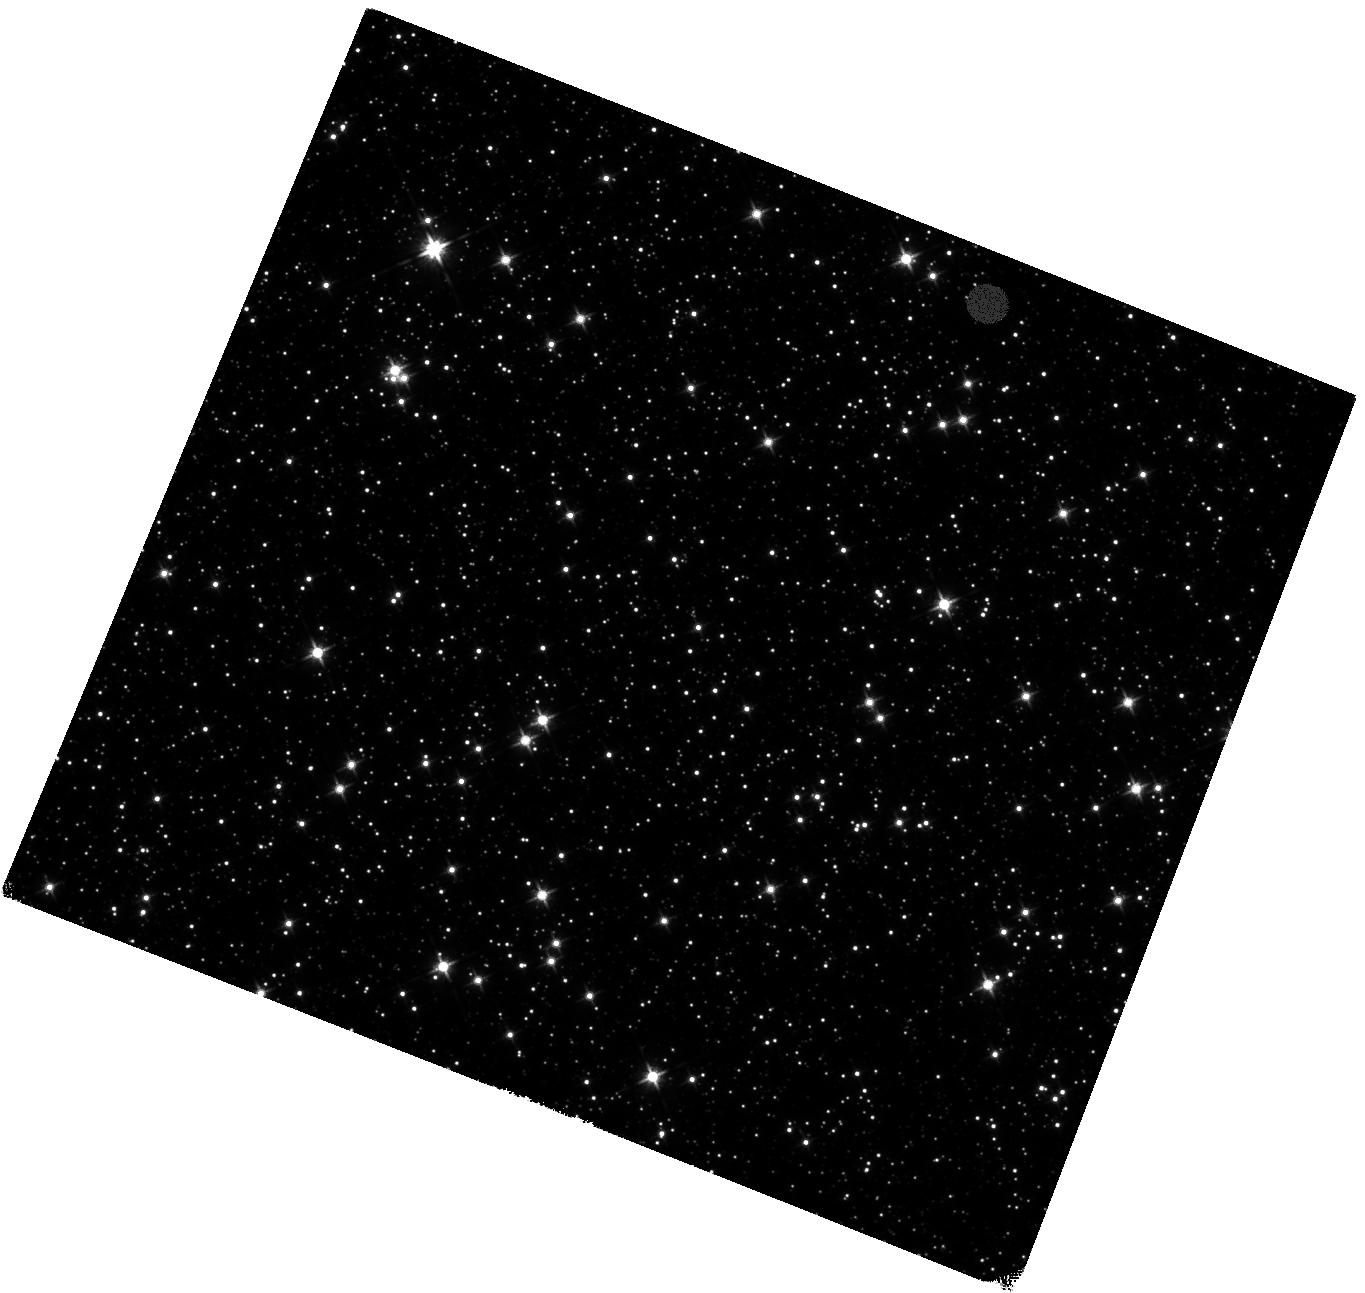
Target: SGR1935+2154
Instrument: WFC3/IR
Filter: F125W
Exposure: 40 min
Observation ID: hst_16883_01_wfc3_ir_f125w_iesb01

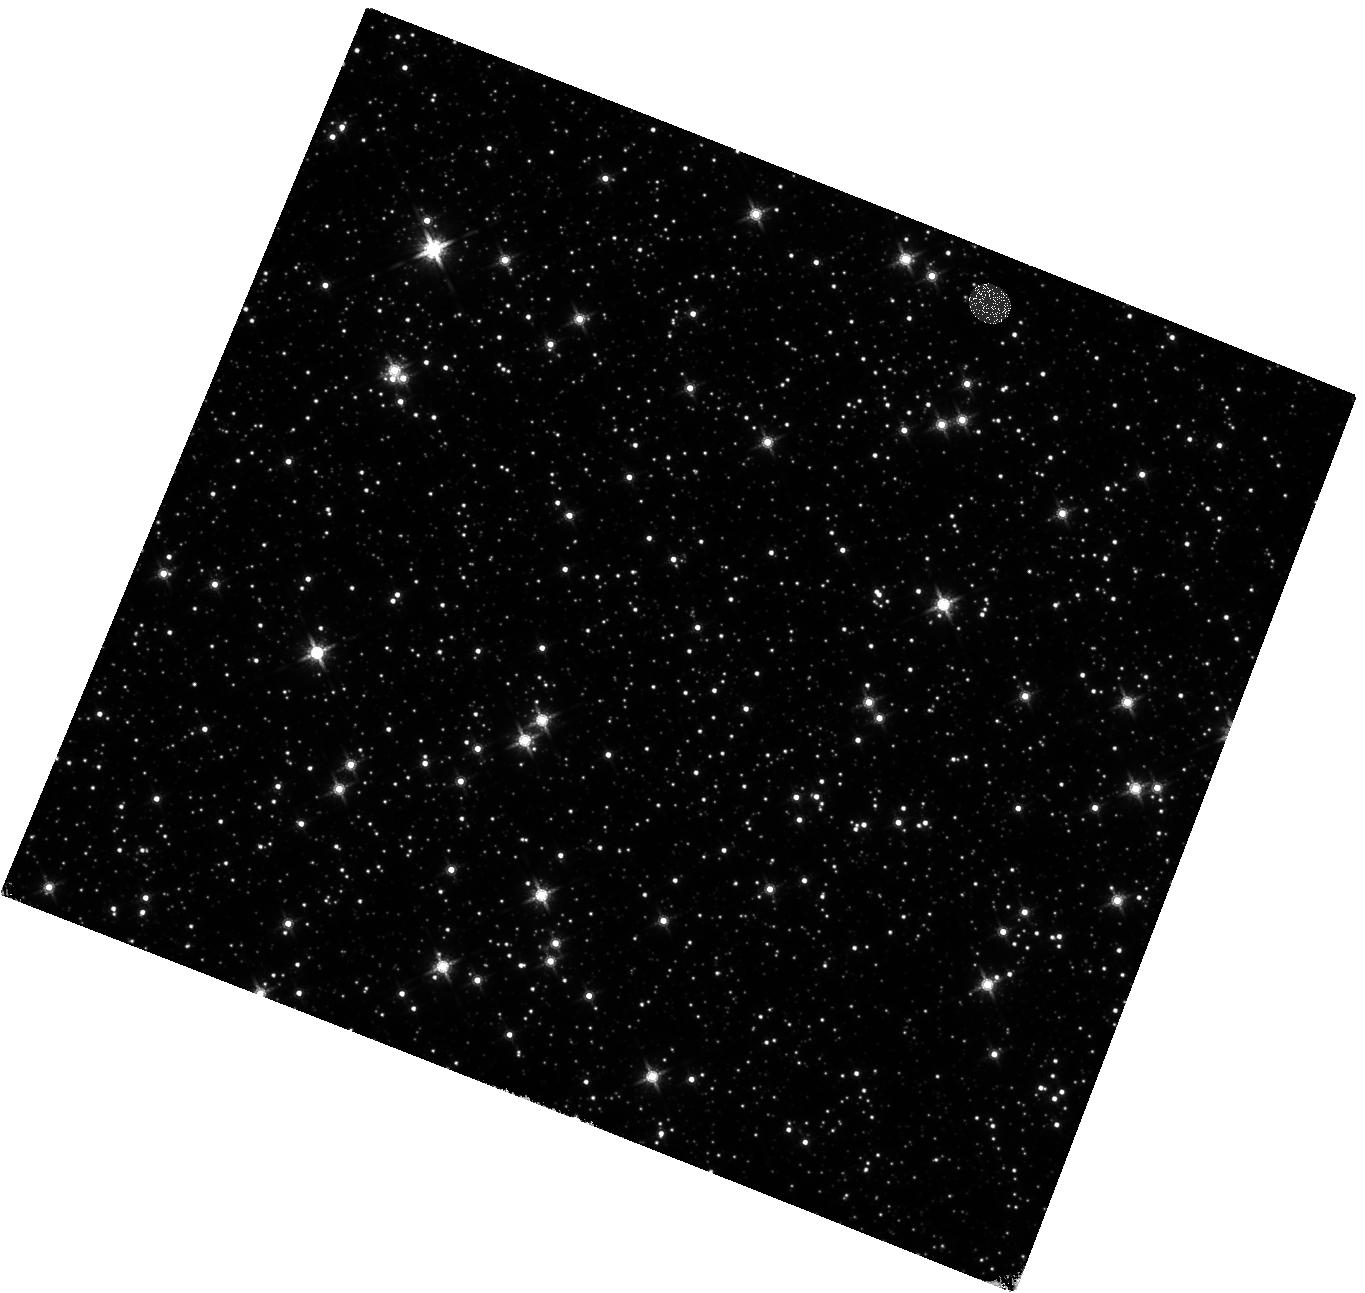
Target: SGR1935+2154
Instrument: WFC3/IR
Filter: F160W
Exposure: 40 min
Observation ID: hst_16883_02_wfc3_ir_f160w_iesb02

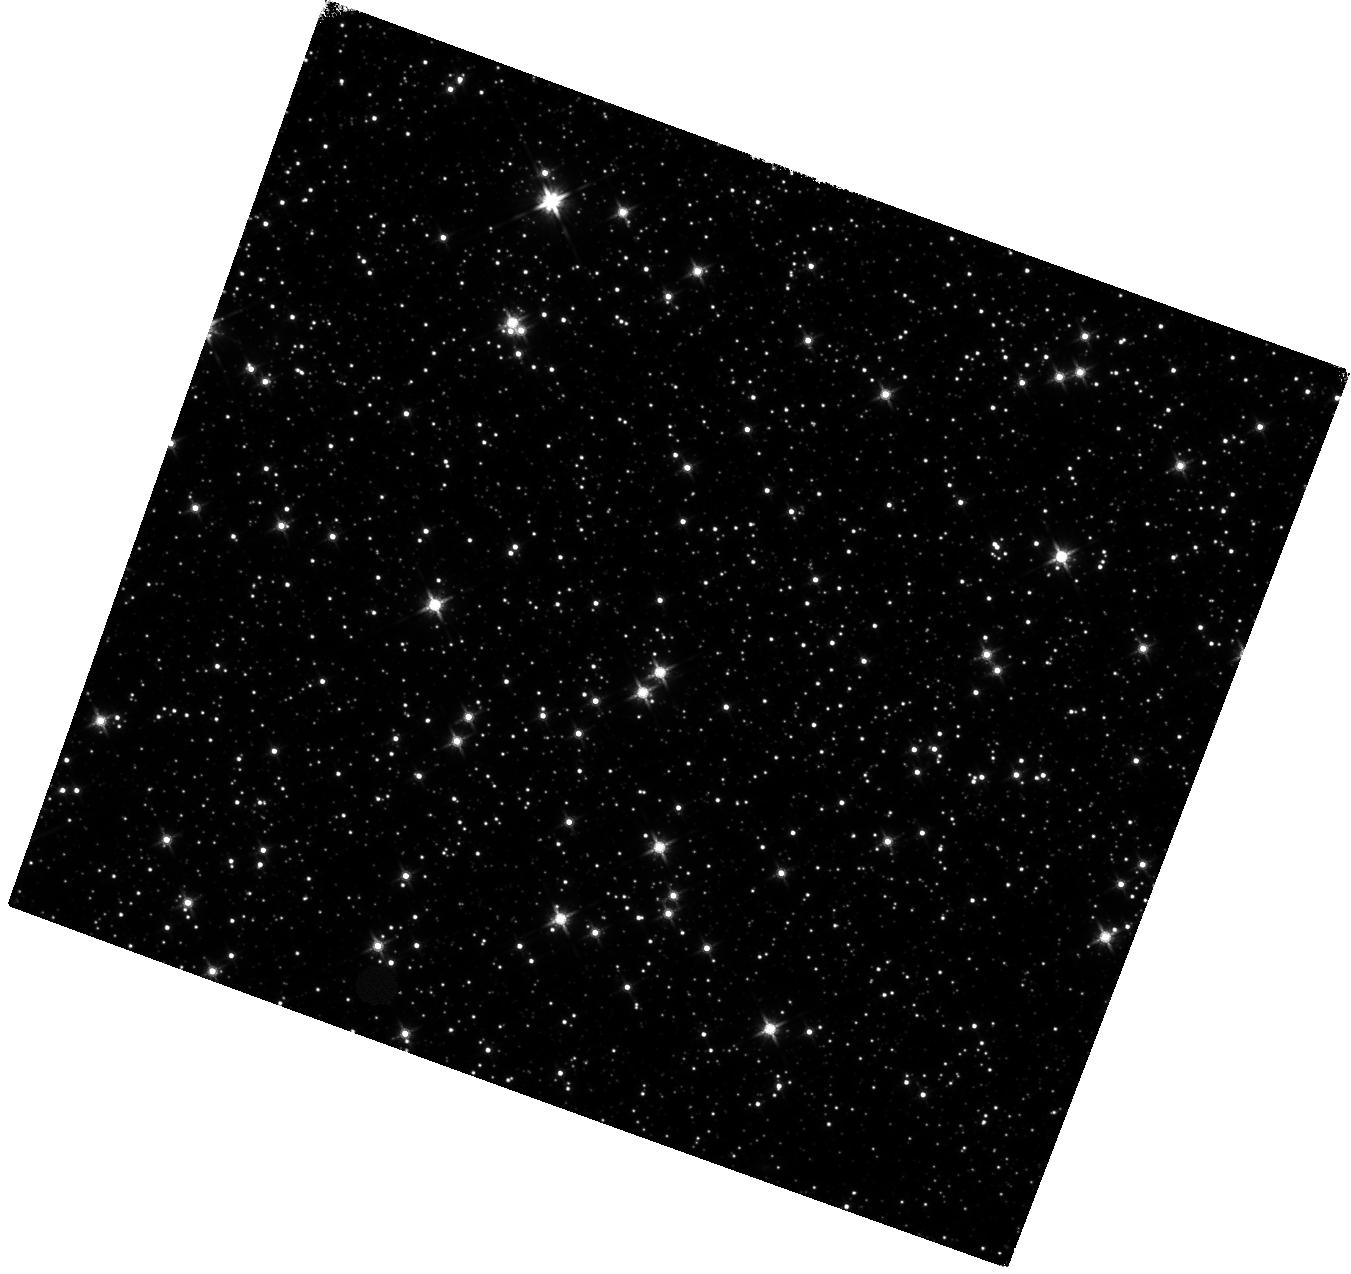
Target: SGR1935+2154
Instrument: WFC3/IR
Filter: F140W
Exposure: 40 min
Observation ID: hst_16883_06_wfc3_ir_f140w_iesb06

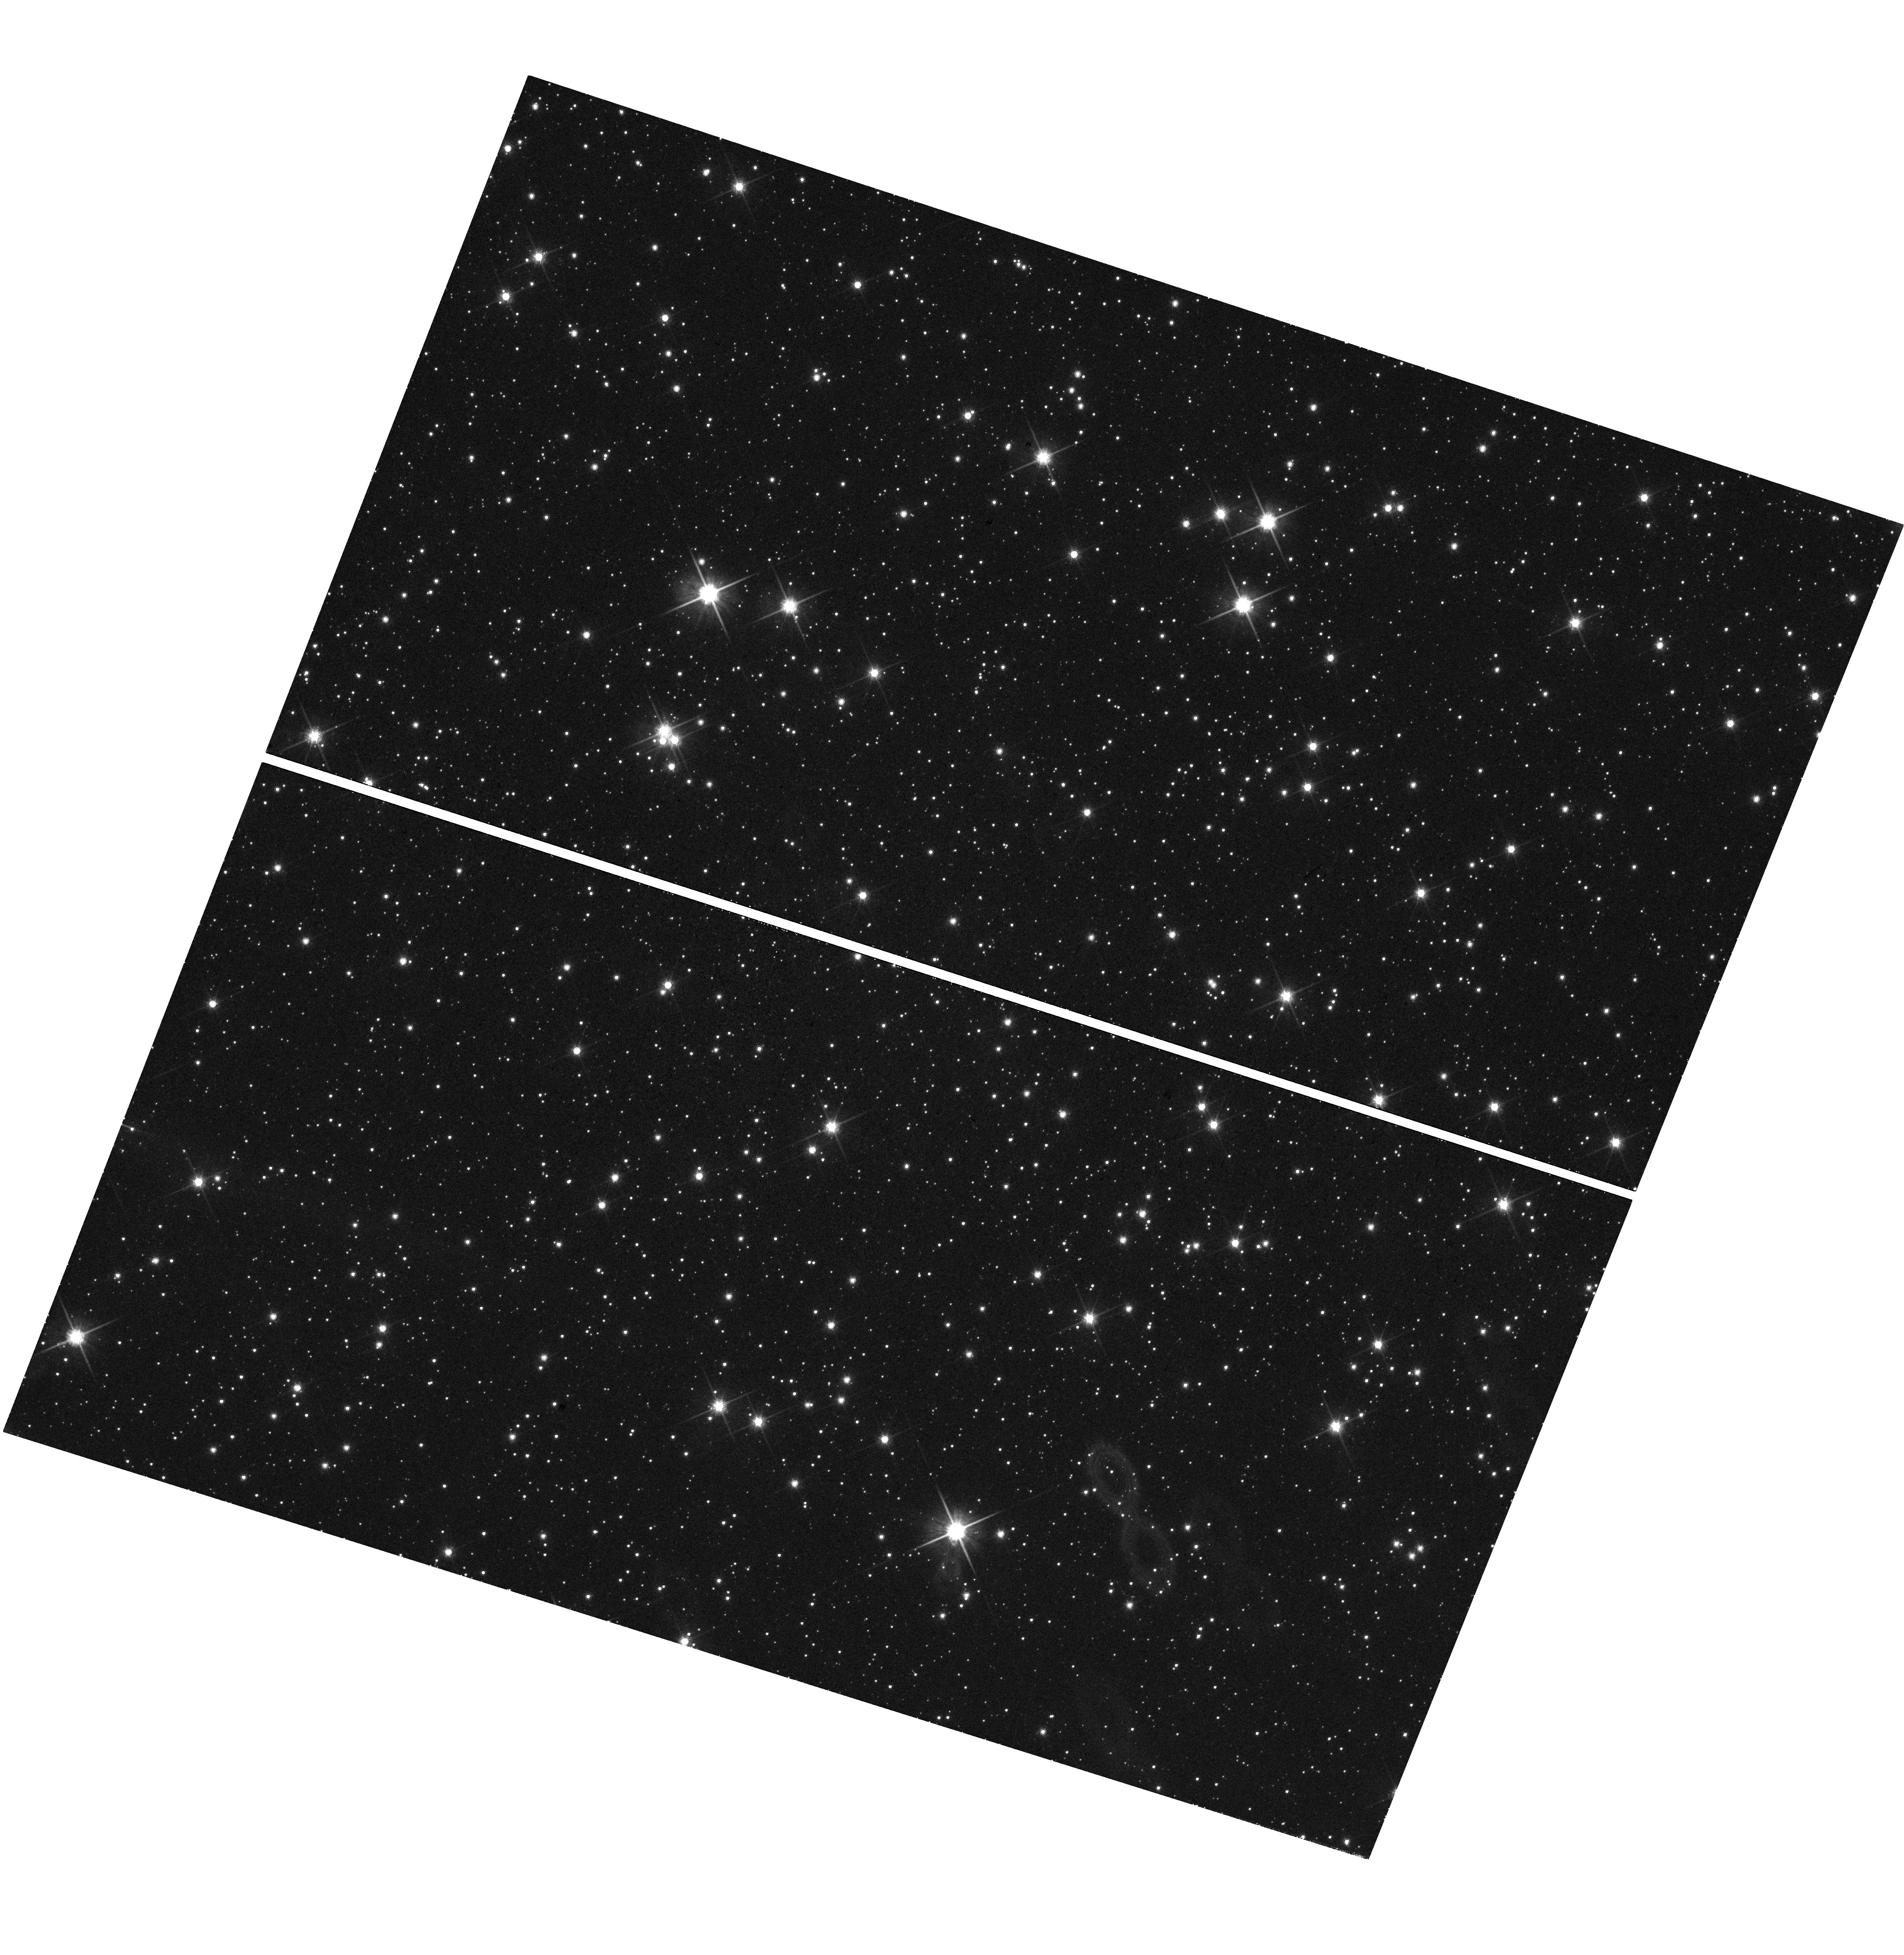
Target: SGR1935+2154
Instrument: WFC3/UVIS
Filter: F814W
Exposure: 38 min
Observation ID: hst_16883_01_wfc3_uvis_f814w_iesb01

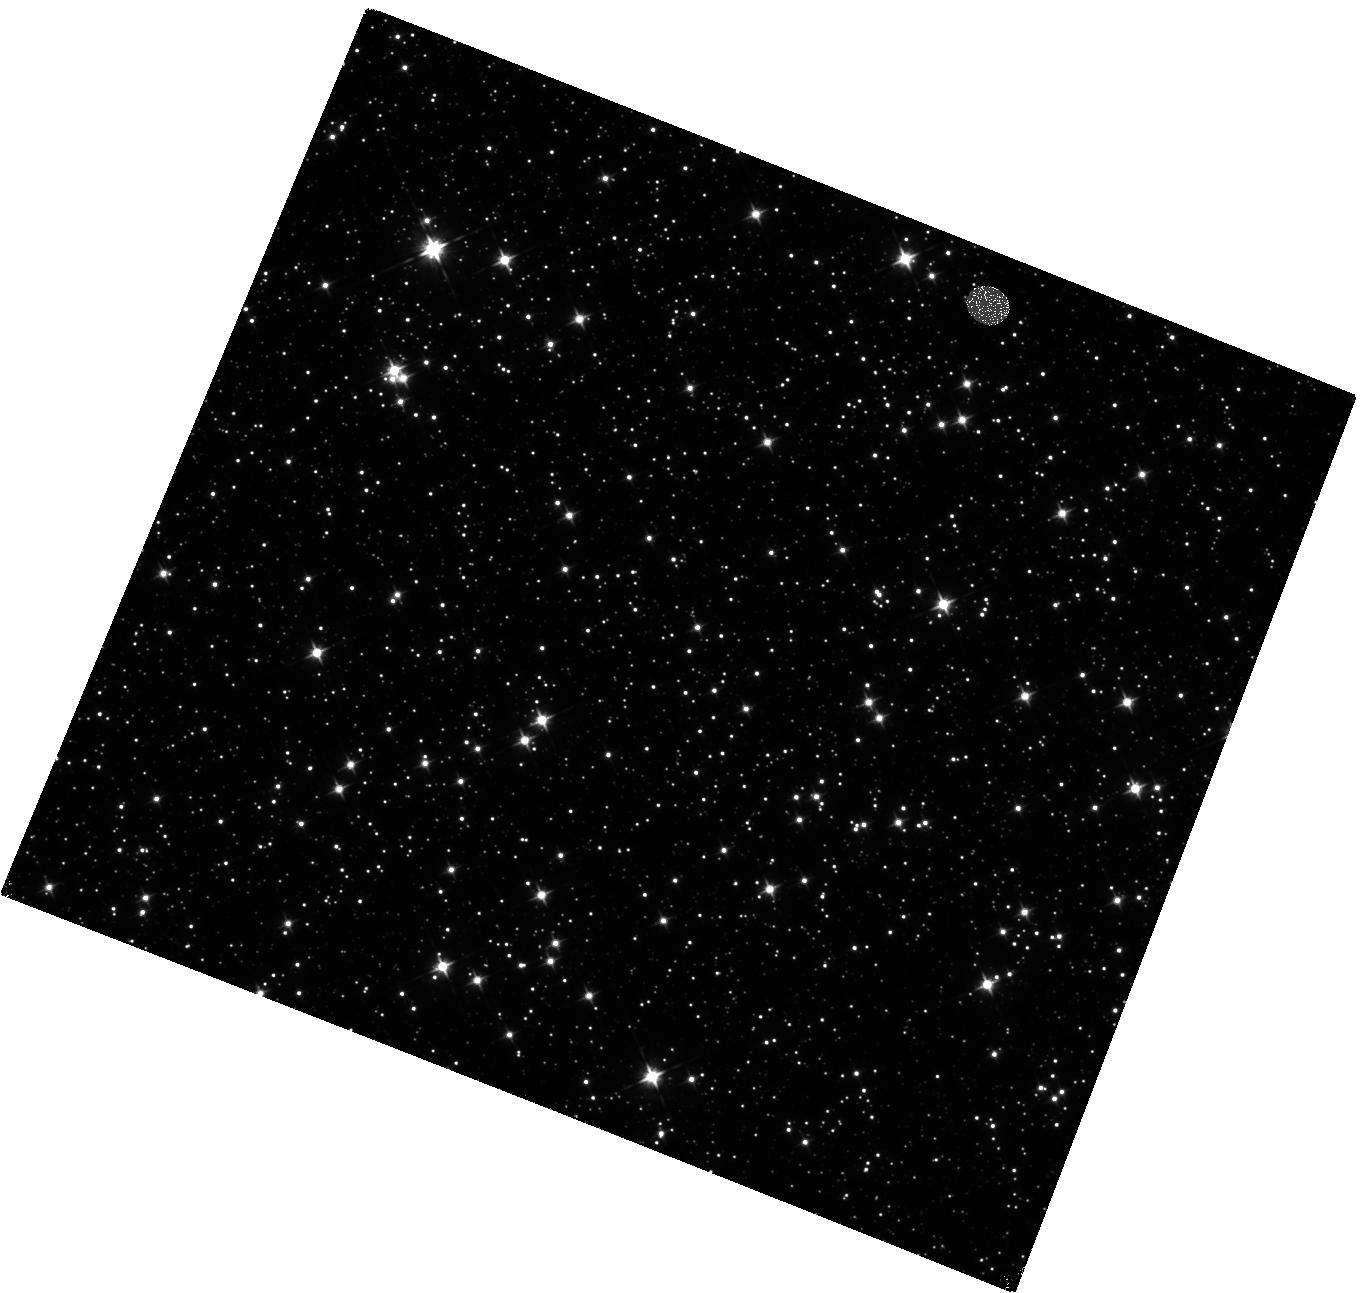
Target: SGR1935+2154
Instrument: WFC3/IR
Filter: F105W
Exposure: 40 min
Observation ID: hst_16883_02_wfc3_ir_f105w_iesb02

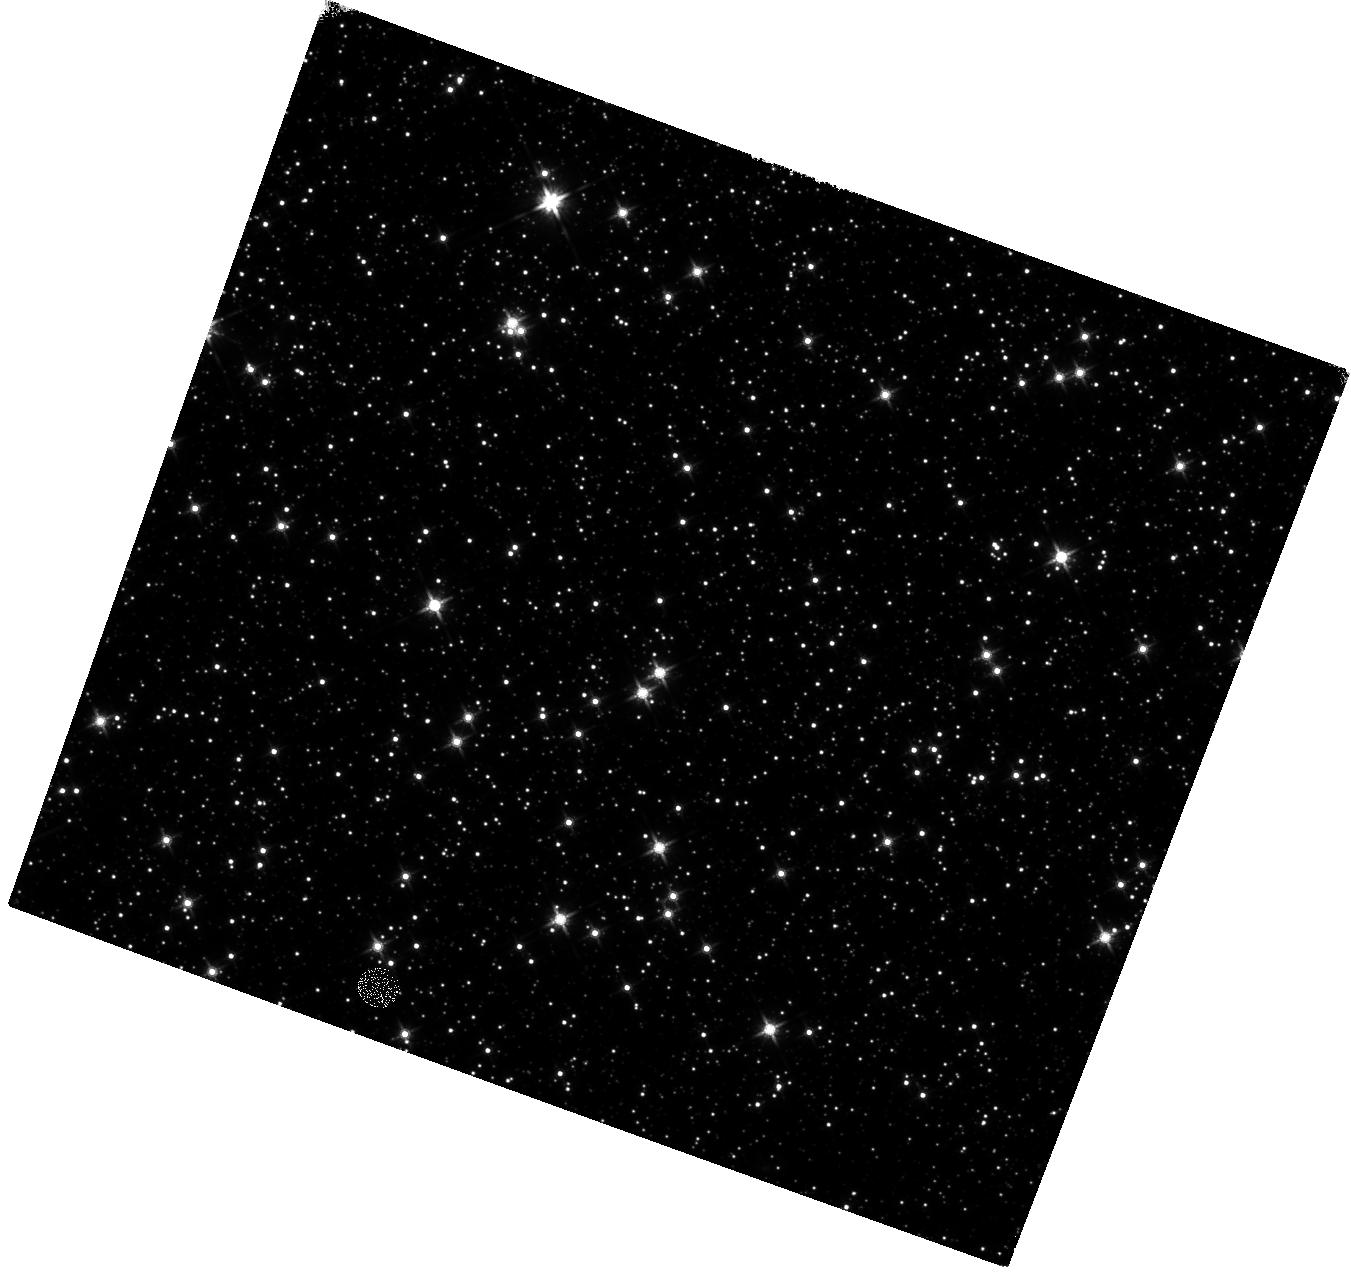
Target: SGR1935+2154
Instrument: WFC3/IR
Filter: F140W
Exposure: 40 min
Observation ID: hst_16883_05_wfc3_ir_f140w_iesb05

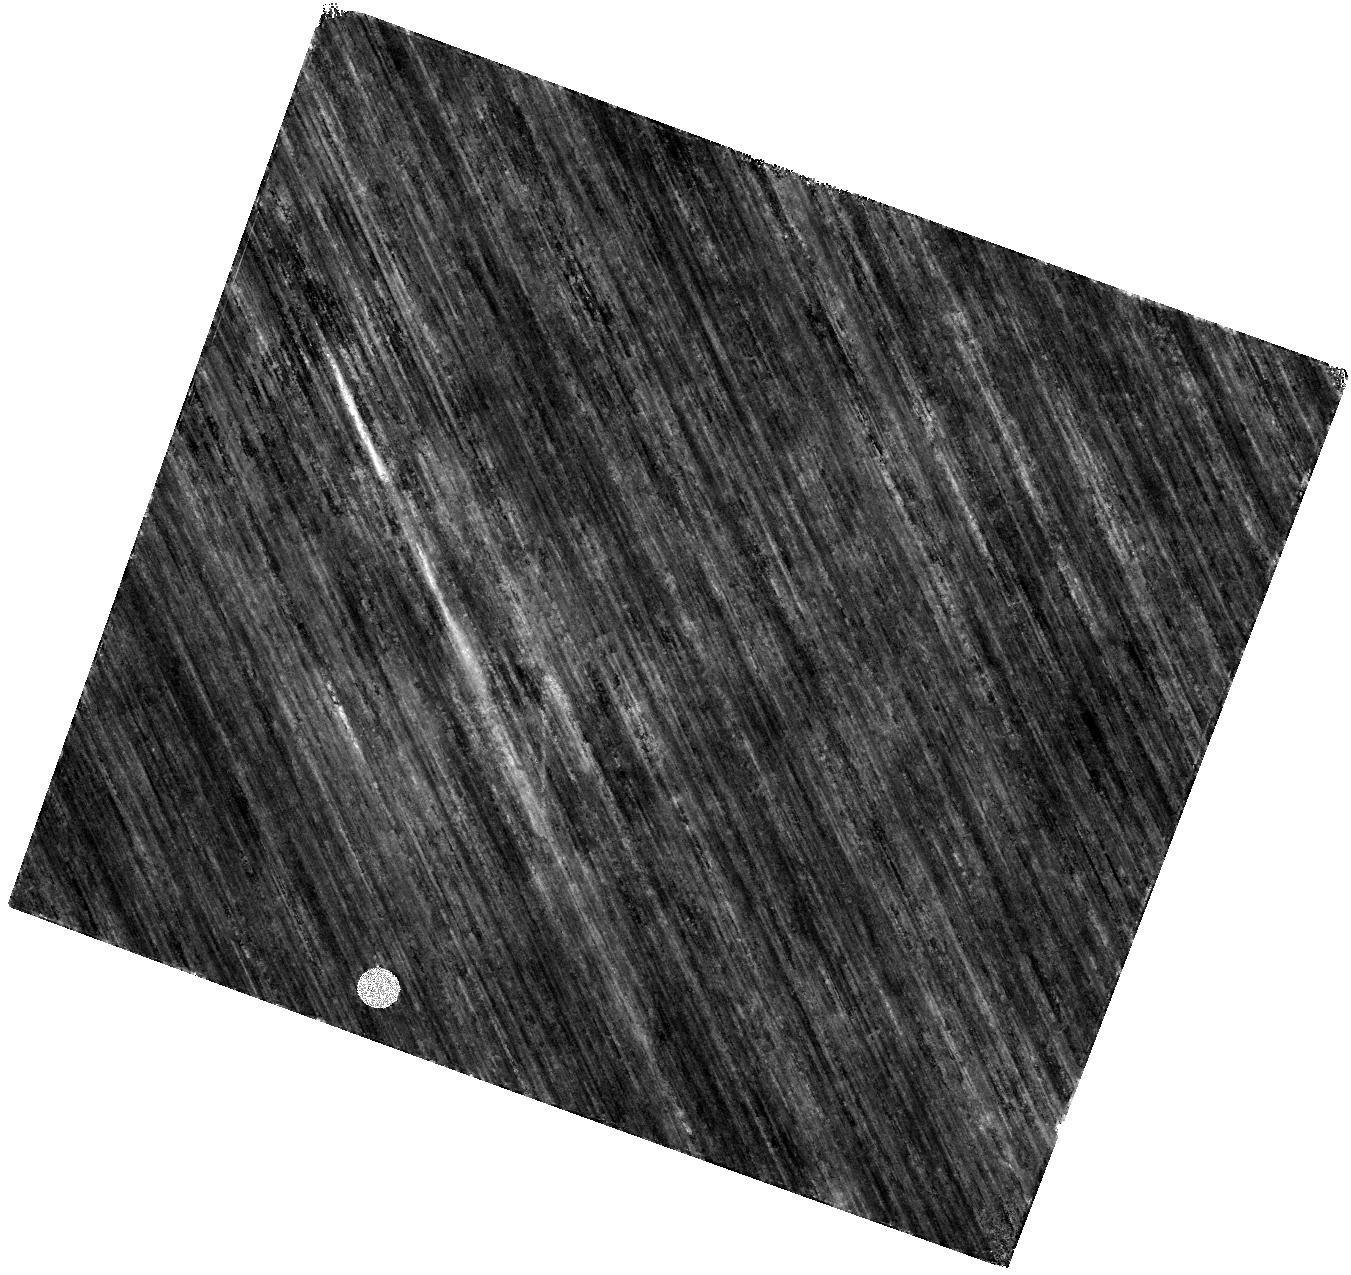
Target: SGR1935+2154
Instrument: WFC3/IR
Filter: F140W
Exposure: 40 min
Observation ID: hst_16883_04_wfc3_ir_f140w_iesb04

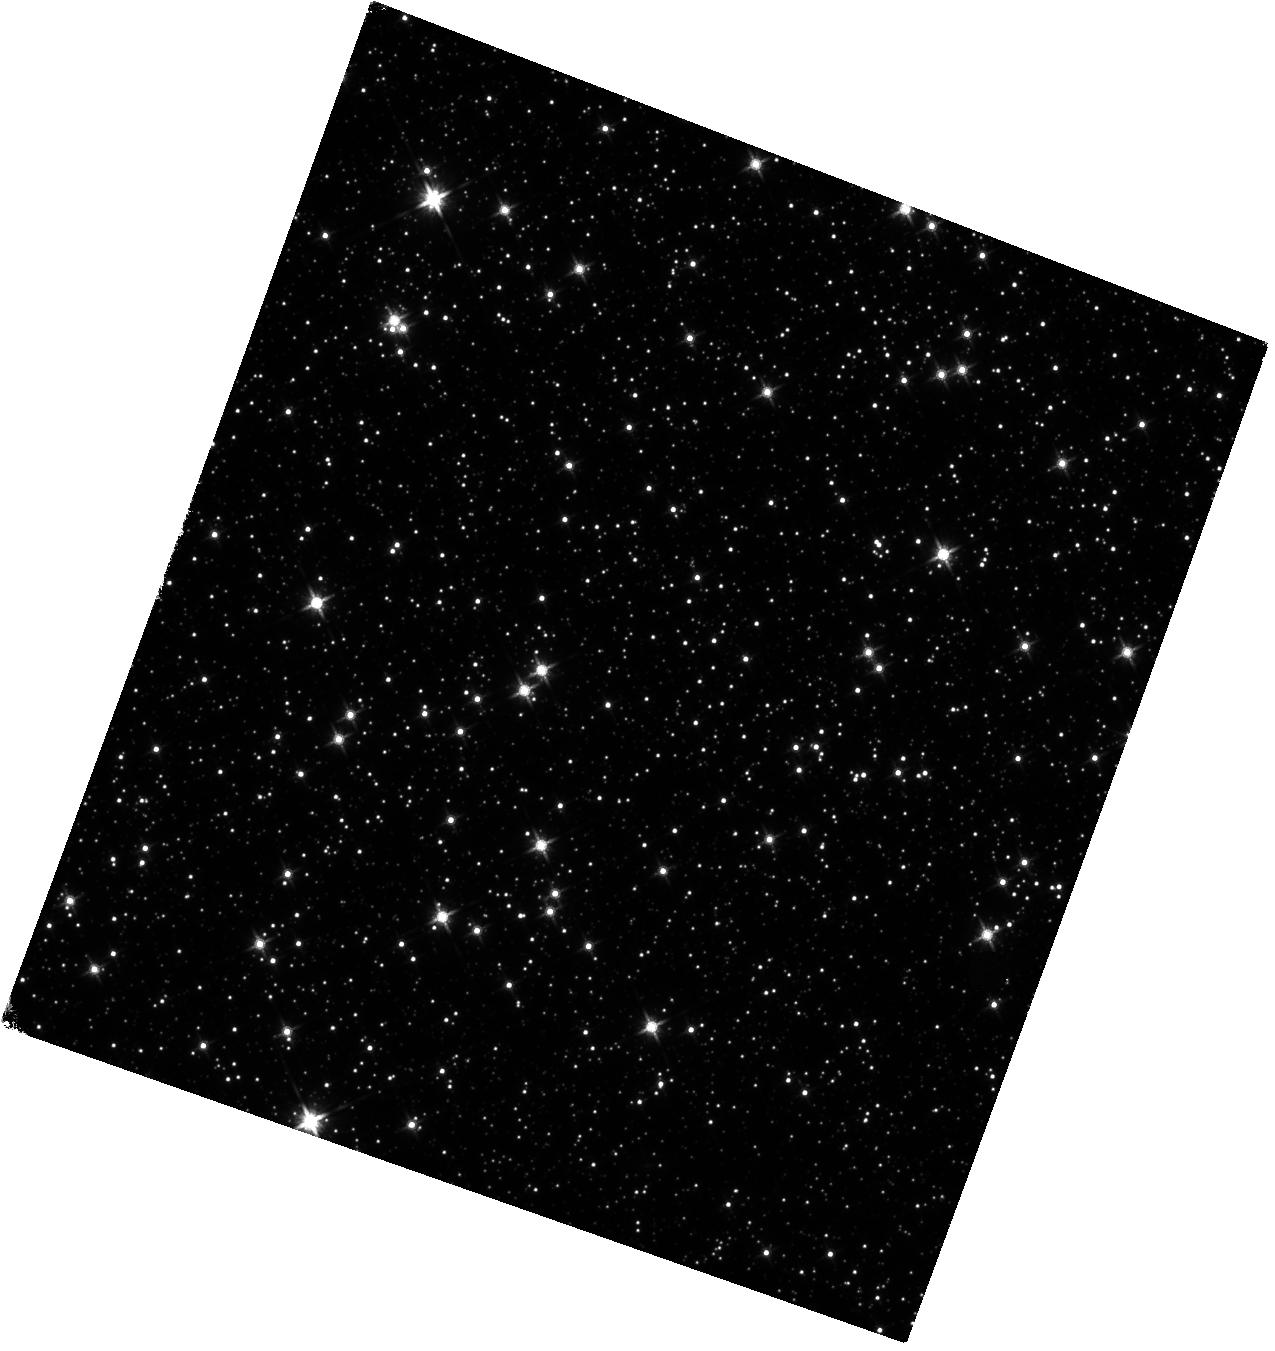
Target: SGR1935+2154
Instrument: WFC3/IR
Filter: F140W
Exposure: 40 min
Observation ID: hst_16883_03_wfc3_ir_f140w_iesb03

The origin of NIR emission in the Fast radio burst source SGR 1935+2154 (PI: Lyman, Joseph)

SGR 1935+2154 is a notoriously active magnetar undergoing a period of high energy activity. Similar recent activity in 2020 elicited a series of Fast Radio Burst (FRB) like events from the source and triggered a breakthrough in our understanding of extragalactic FRB progenitors. FRBs are one of the key mysteries of recent astrophysics, and SGR 1935+2154 represents our chance to study the systems that produce them in unprecedented detail. HST has already contributed significantly to this goal - a near-infrared detection of the source has been made and observed to undergo significant variability. Here we propose to capitalise on results from the most recent sighting by HST of the NIR counterpart, which has brightened by a factor of 4, to probe the origin of this emission. The origin of optical and NIR emission from magnetars is poorly known. Models range from fallback of material from a disc and magnetosphere-powered emisson, to surviving binary companions. Each has implications for the formation of magnetars and the nature of the emission is crucial to understand in order to motivate and inform future multi-wavelength follow-up of FRBs. Our proposed observations will obtain a NIR spectral energy distribution for SGR 1935+2154, to be readily compared with models for the emission, in order to uncover its origin. We will also enact a cycle-long monitoring campaign to double the epochs of observations for this object, in order to properly understand the nature of its variability, and its correlation (or lack of) with activity at both higher and lower frequencies.